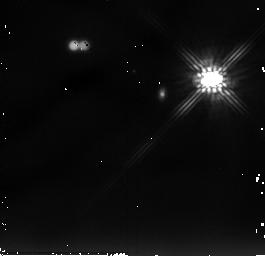
Target: LKHA263-C
Instrument: NICMOS/NIC2
Filter: F205W
Exposure: 13 min
Observation ID: n9f503010

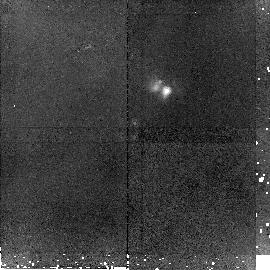
Target: CRBR2422.8-3423
Instrument: NICMOS/NIC2
Filter: F160W
Exposure: 45 min
Observation ID: n9f513010

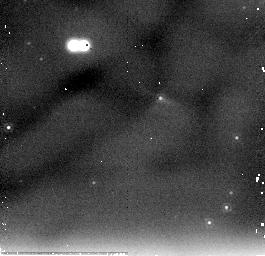
Target: L1014-IRS
Instrument: NICMOS/NIC2
Filter: F205W
Exposure: 13 min
Observation ID: n9f518020

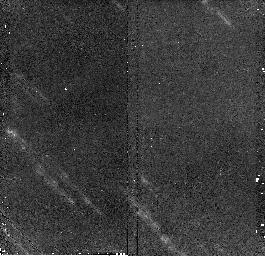
Target: 2MASSI1628137-243139
Instrument: NICMOS/NIC2
Filter: F160W
Exposure: 13 min
Observation ID: n9f515020

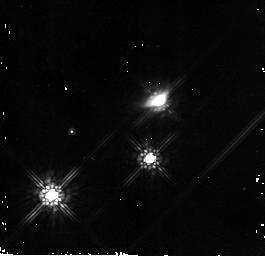
Target: 2MASSI05352157-0509389
Instrument: NICMOS/NIC2
Filter: F160W
Exposure: 13 min
Observation ID: n9f522020

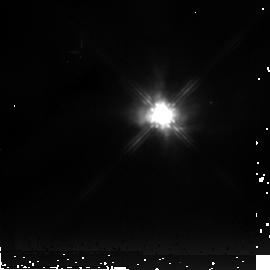
Target: V375-LAC
Instrument: NICMOS/NIC2
Filter: F205W
Exposure: 13 min
Observation ID: n9f501030

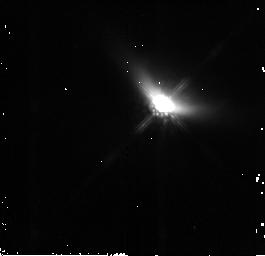
Target: IRAS04158+2805
Instrument: NICMOS/NIC2
Filter: F160W
Exposure: 13 min
Observation ID: n9f504020

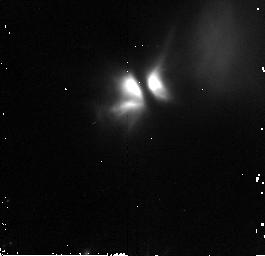
Target: L1439-045951+520444
Instrument: NICMOS/NIC2
Filter: F160W
Exposure: 13 min
Observation ID: n9f508020

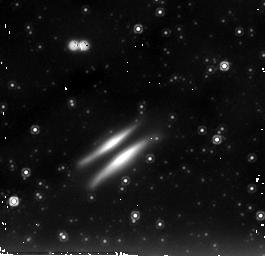
Target: IRAS18059-3211
Instrument: NICMOS/NIC2
Filter: F205W
Exposure: 13 min
Observation ID: n9f517030

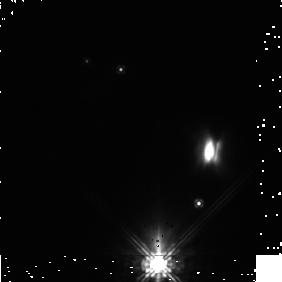
Target: PDS-144
Instrument: NICMOS/NIC1
Filter: F110W
Exposure: 19 min
Observation ID: n9f510010

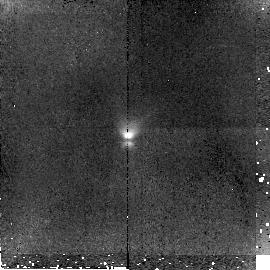
Target: OPH-E-MM3
Instrument: NICMOS/NIC2
Filter: F160W
Exposure: 45 min
Observation ID: n9f511010

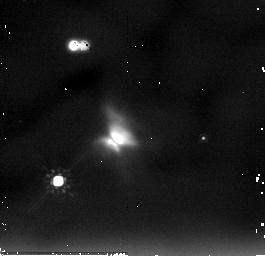
Target: 2MASSI20570655+7736559
Instrument: NICMOS/NIC2
Filter: F205W
Exposure: 13 min
Observation ID: n9f524030

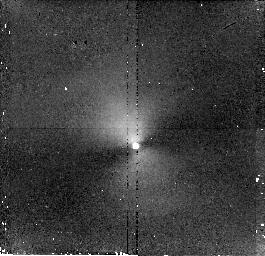
Target: 2MASSI03285129+3117397
Instrument: NICMOS/NIC2
Filter: F110W
Exposure: 17 min
Observation ID: n9f520010

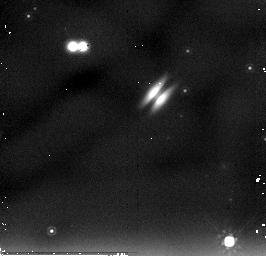
Target: 2MASSI1628137-243139-COPY
Instrument: NICMOS/NIC2
Filter: F205W
Exposure: 13 min
Observation ID: n9f565030

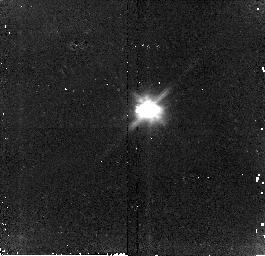
Target: IRAS04260+2642
Instrument: NICMOS/NIC2
Filter: F110W
Exposure: 13 min
Observation ID: n9f505010

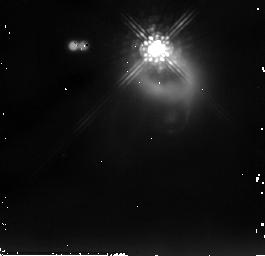
Target: IRAS04073+3800
Instrument: NICMOS/NIC2
Filter: F205W
Exposure: 9 min
Observation ID: n9f506030

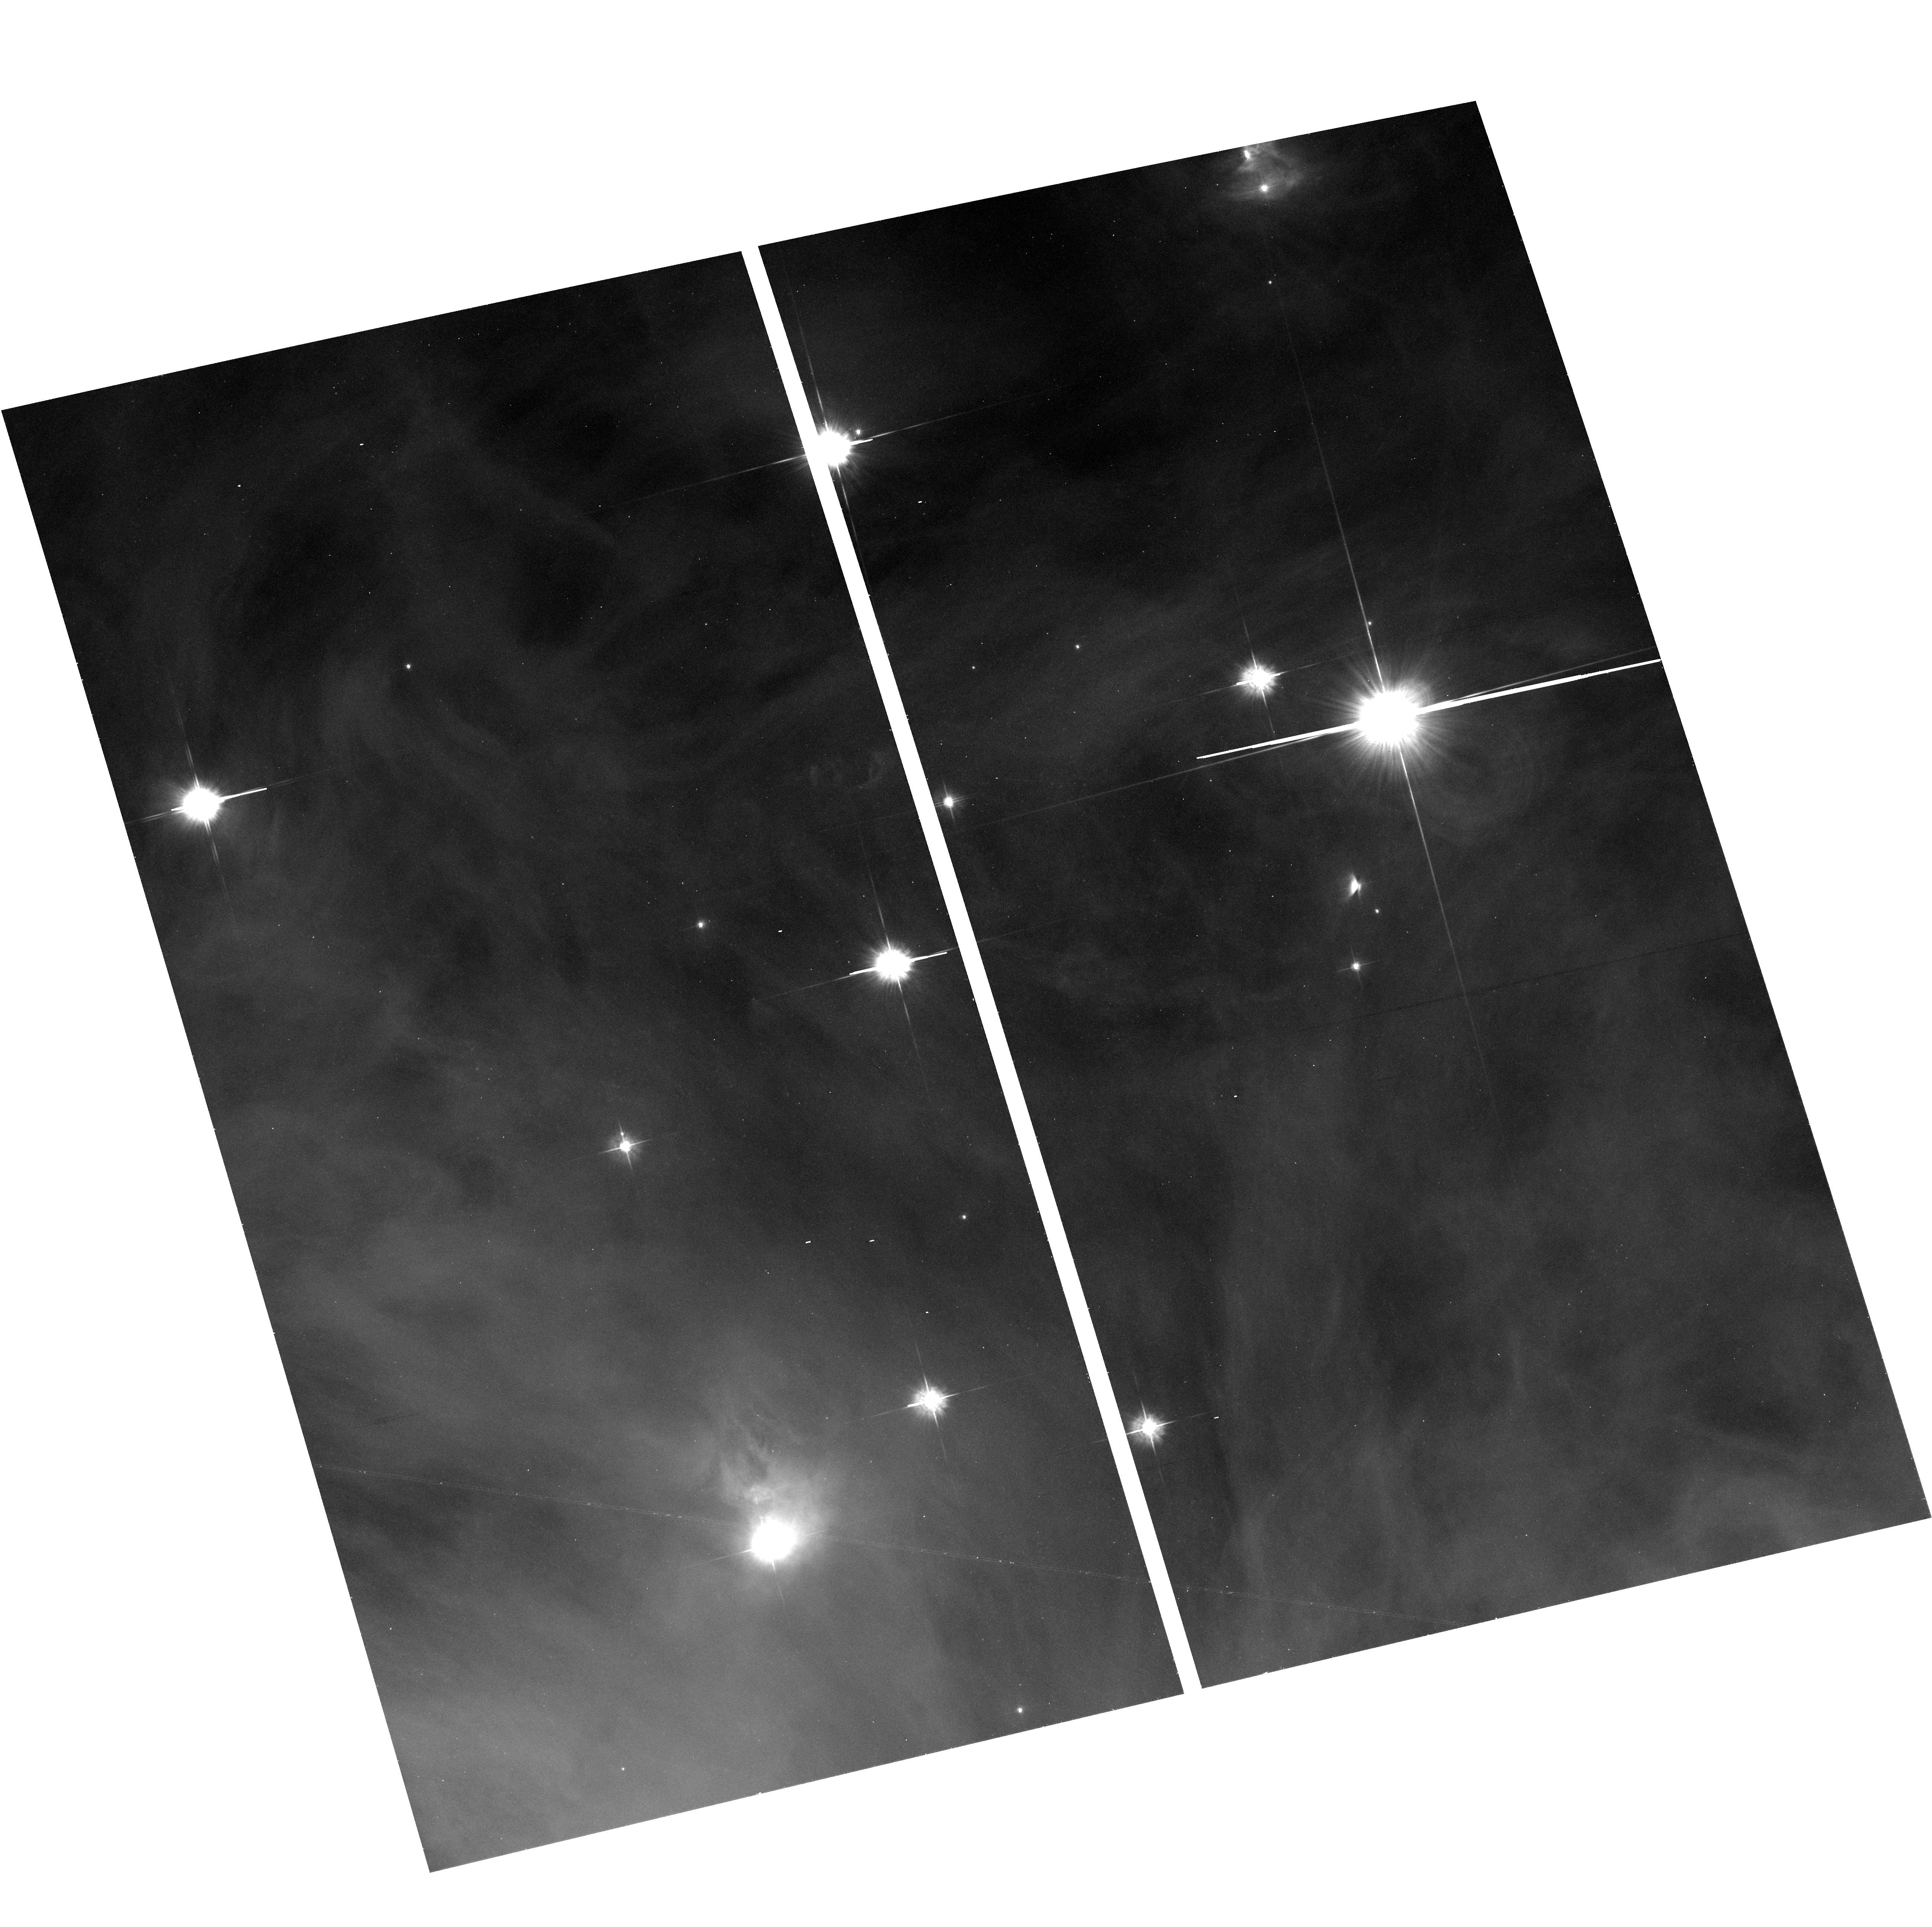
Target: 2MASSI05352157-0509389
Instrument: ACS/WFC
Filter: F555W
Exposure: 17 min
Observation ID: hst_10603_21_acs_wfc_f555w_j9f521

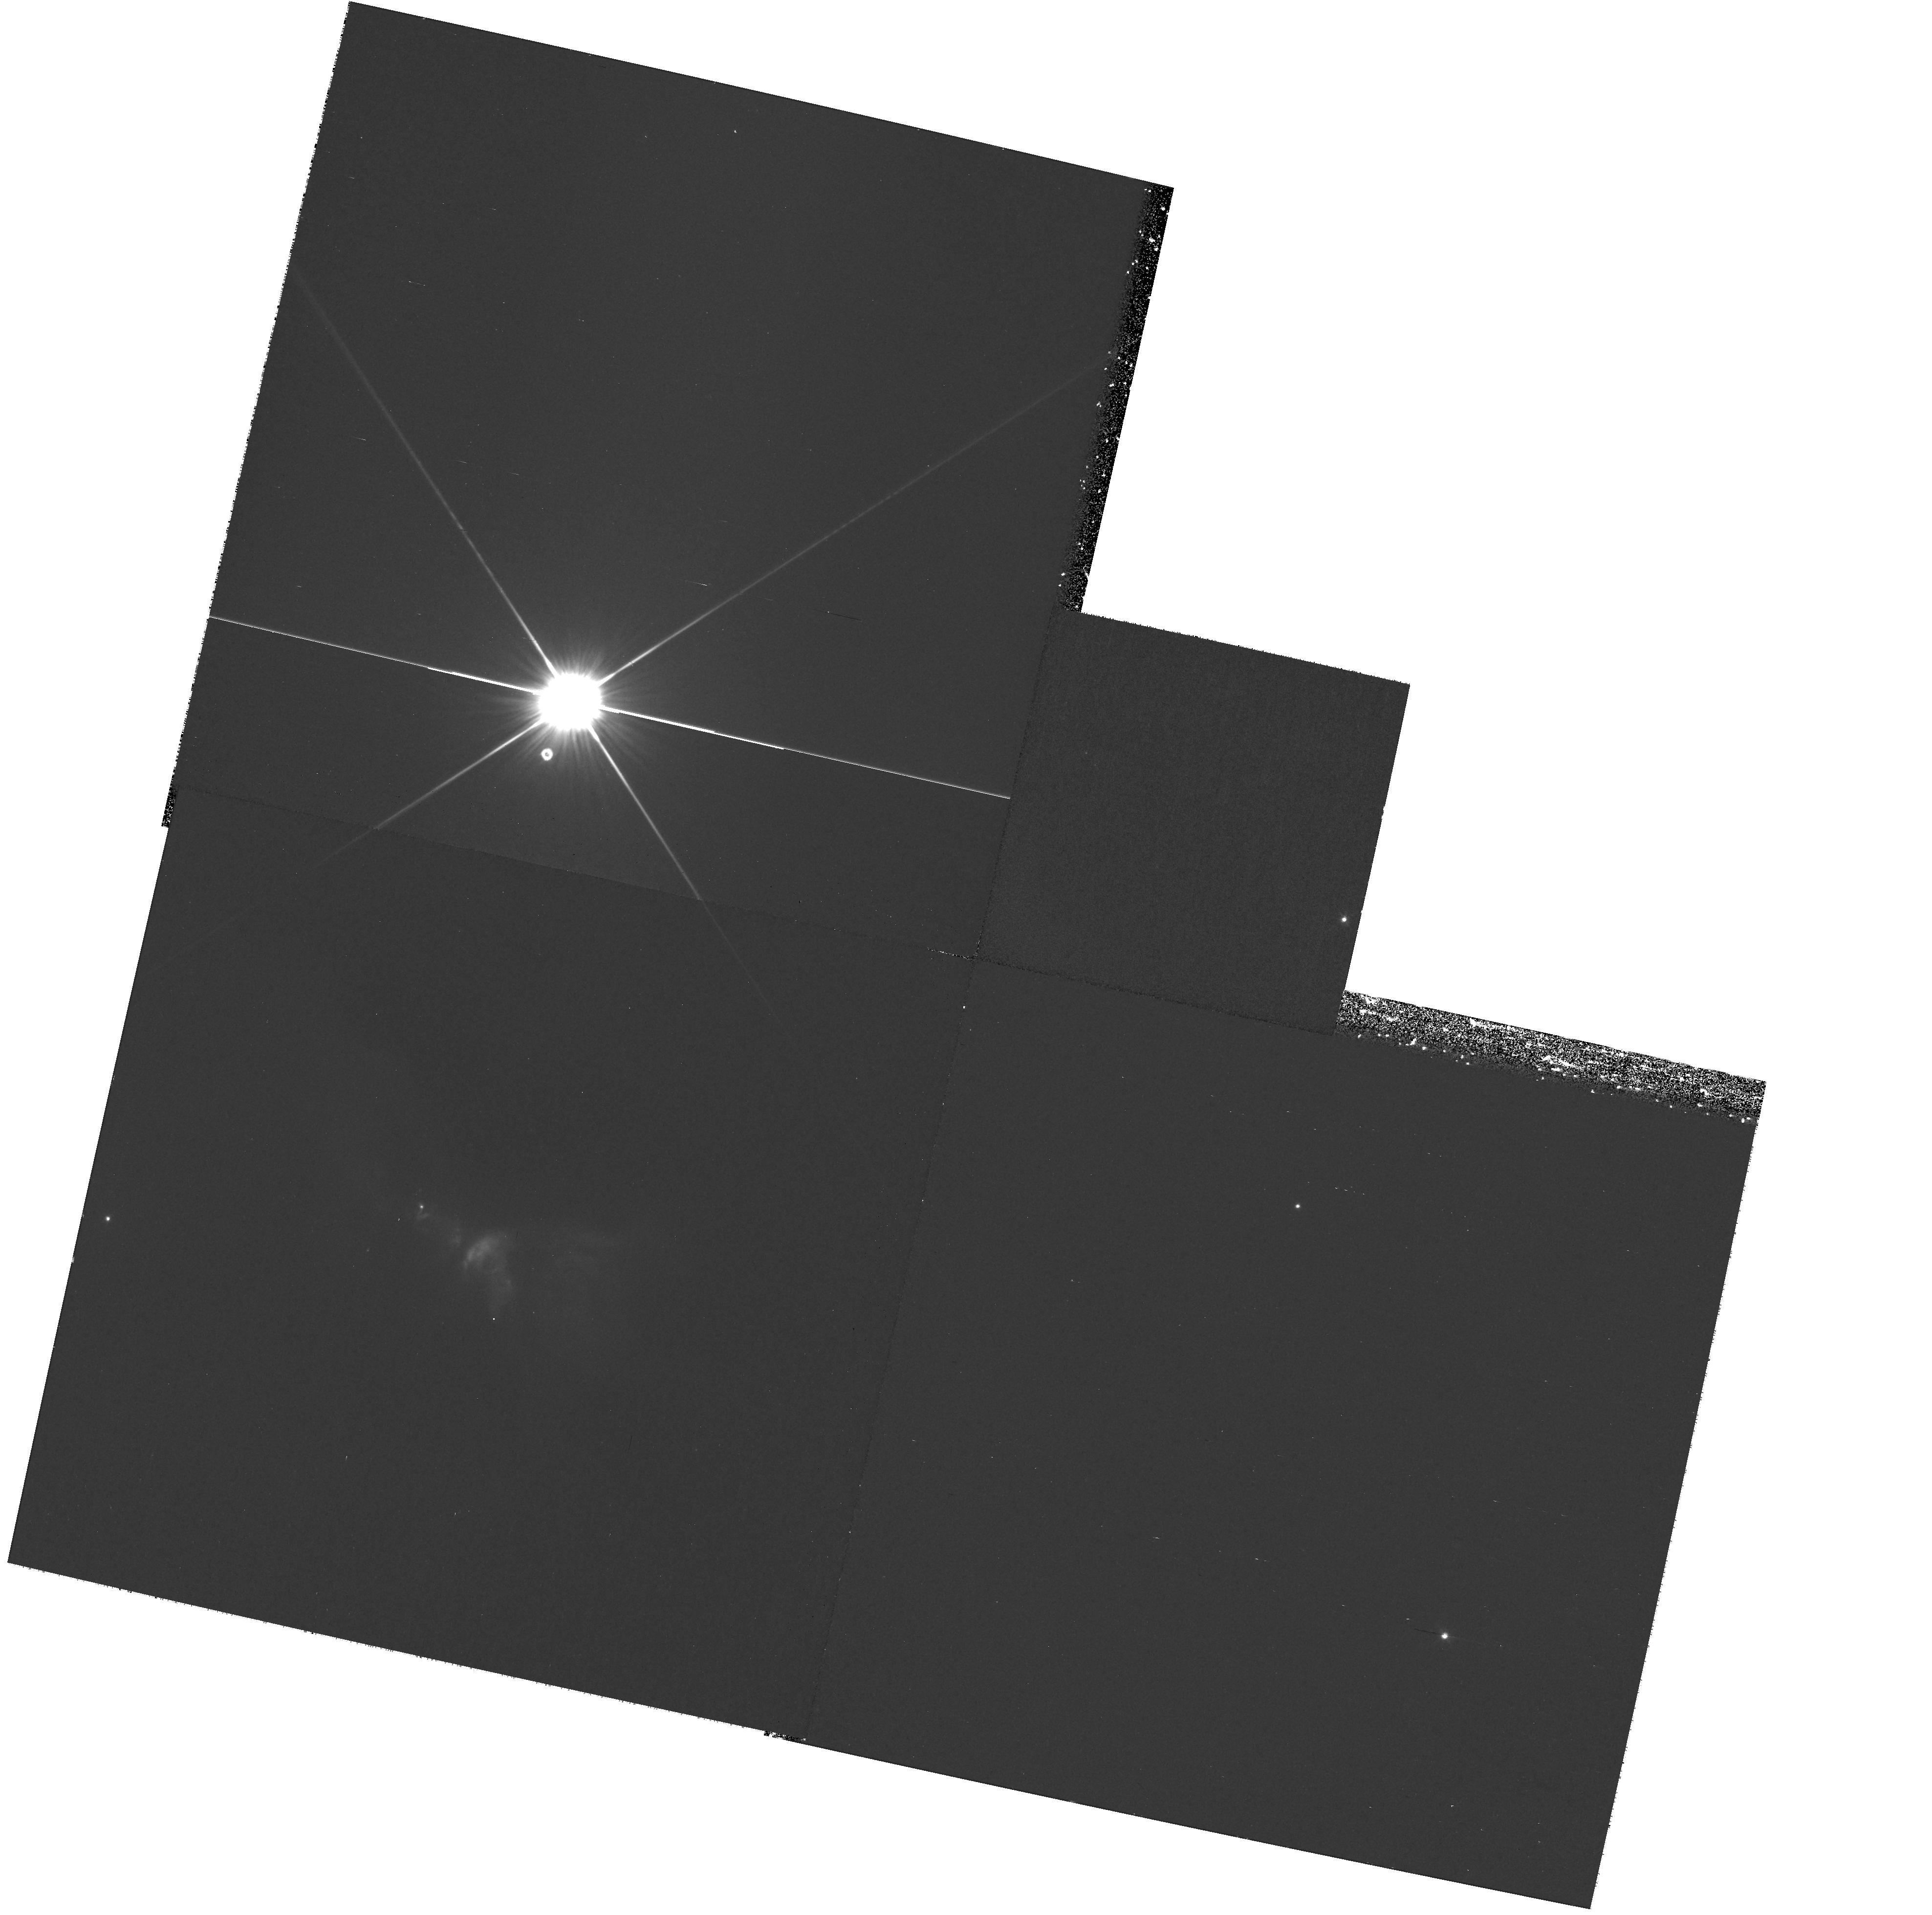
Target: 2MASSI20570655+7736559
Instrument: WFPC2/PC
Filter: F606W
Exposure: 35 min
Observation ID: hst_10603_83_wfpc2_pc_f606w_u9f583

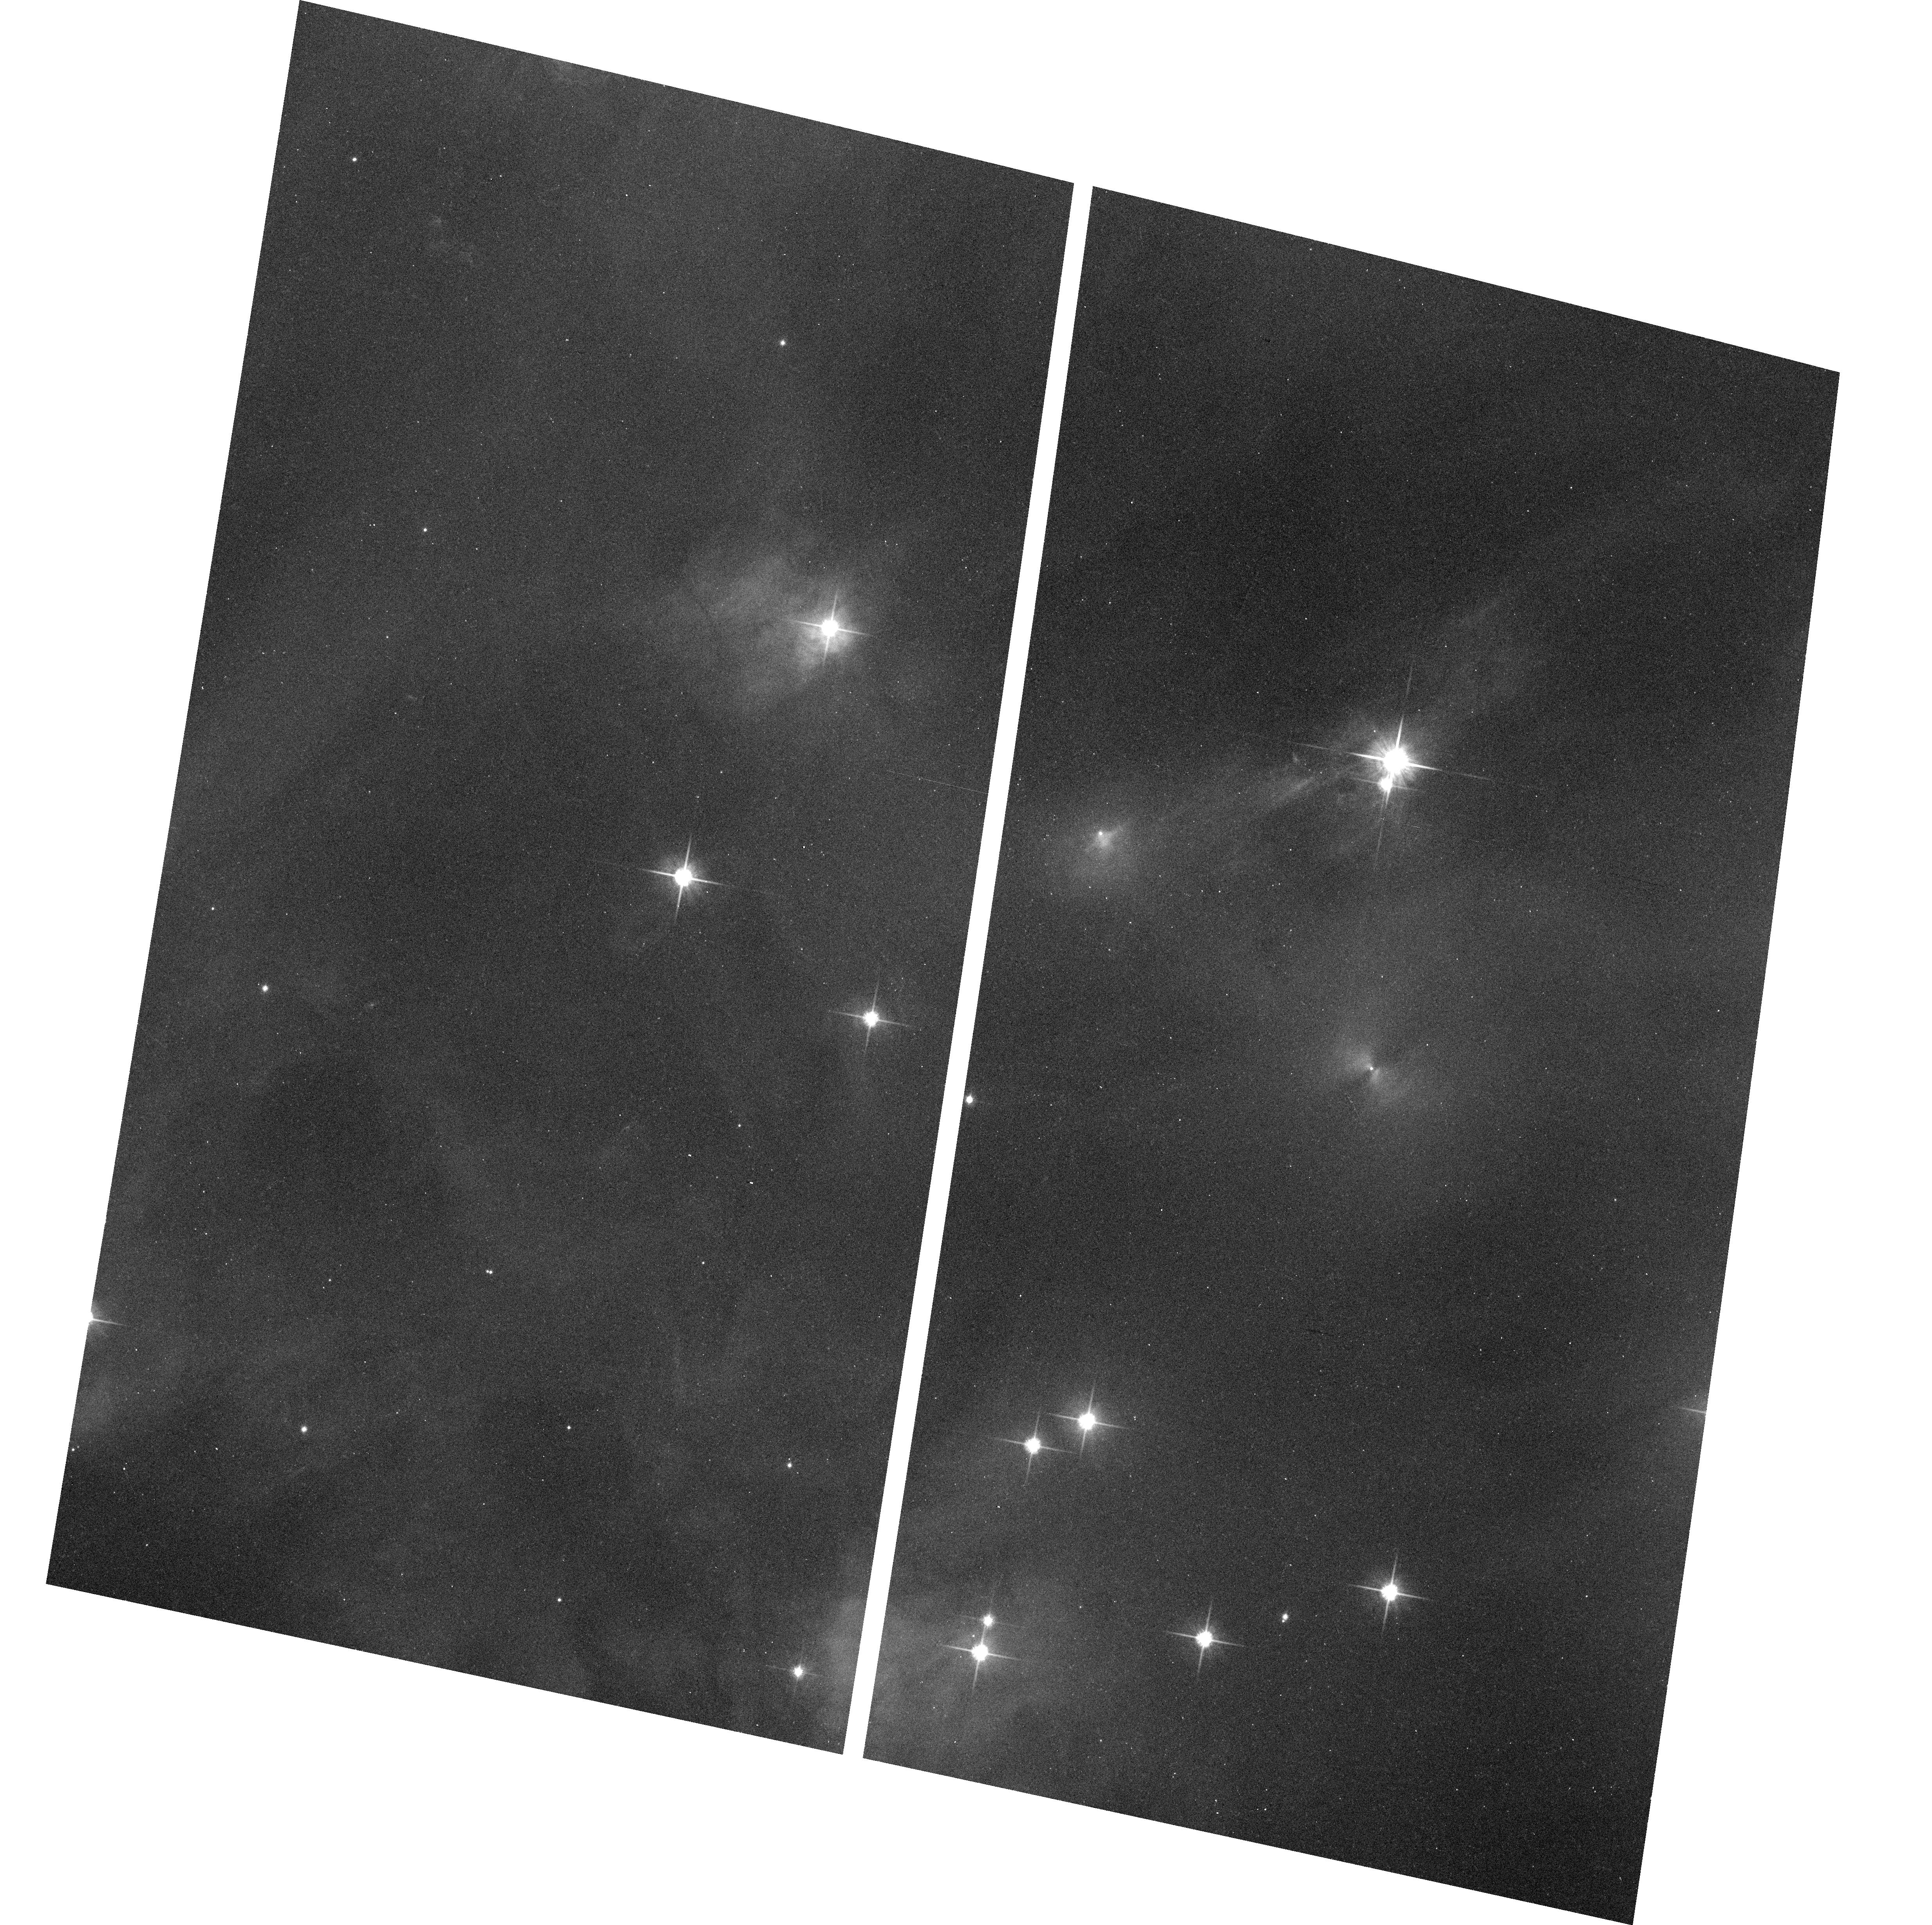
Target: 2MASSI03285129+3117397
Instrument: ACS/WFC
Filter: F814W
Exposure: 16 min
Observation ID: hst_10603_19_acs_wfc_f814w_j9f519

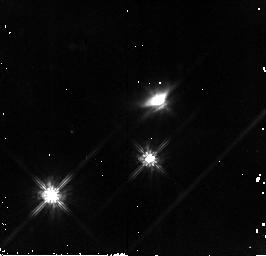
Target: 2MASSI05352157-0509389
Instrument: NICMOS/NIC2
Filter: F110W
Exposure: 17 min
Observation ID: n9f522010

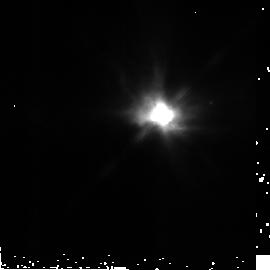
Target: V375-LAC
Instrument: NICMOS/NIC2
Filter: F160W
Exposure: 13 min
Observation ID: n9f501020

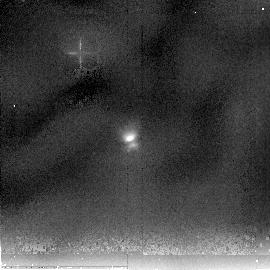
Target: OPH-E-MM3
Instrument: NICMOS/NIC2
Filter: F205W
Exposure: 43 min
Observation ID: n9f512010

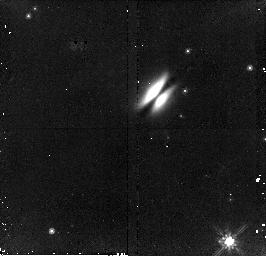
Target: 2MASSI1628137-243139-COPY
Instrument: NICMOS/NIC2
Filter: F110W
Exposure: 17 min
Observation ID: n9f565010

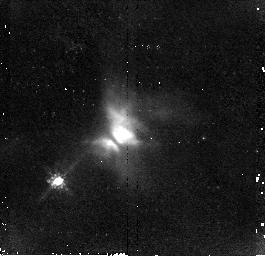
Target: 2MASSI20570655+7736559
Instrument: NICMOS/NIC2
Filter: F110W
Exposure: 17 min
Observation ID: n9f524010

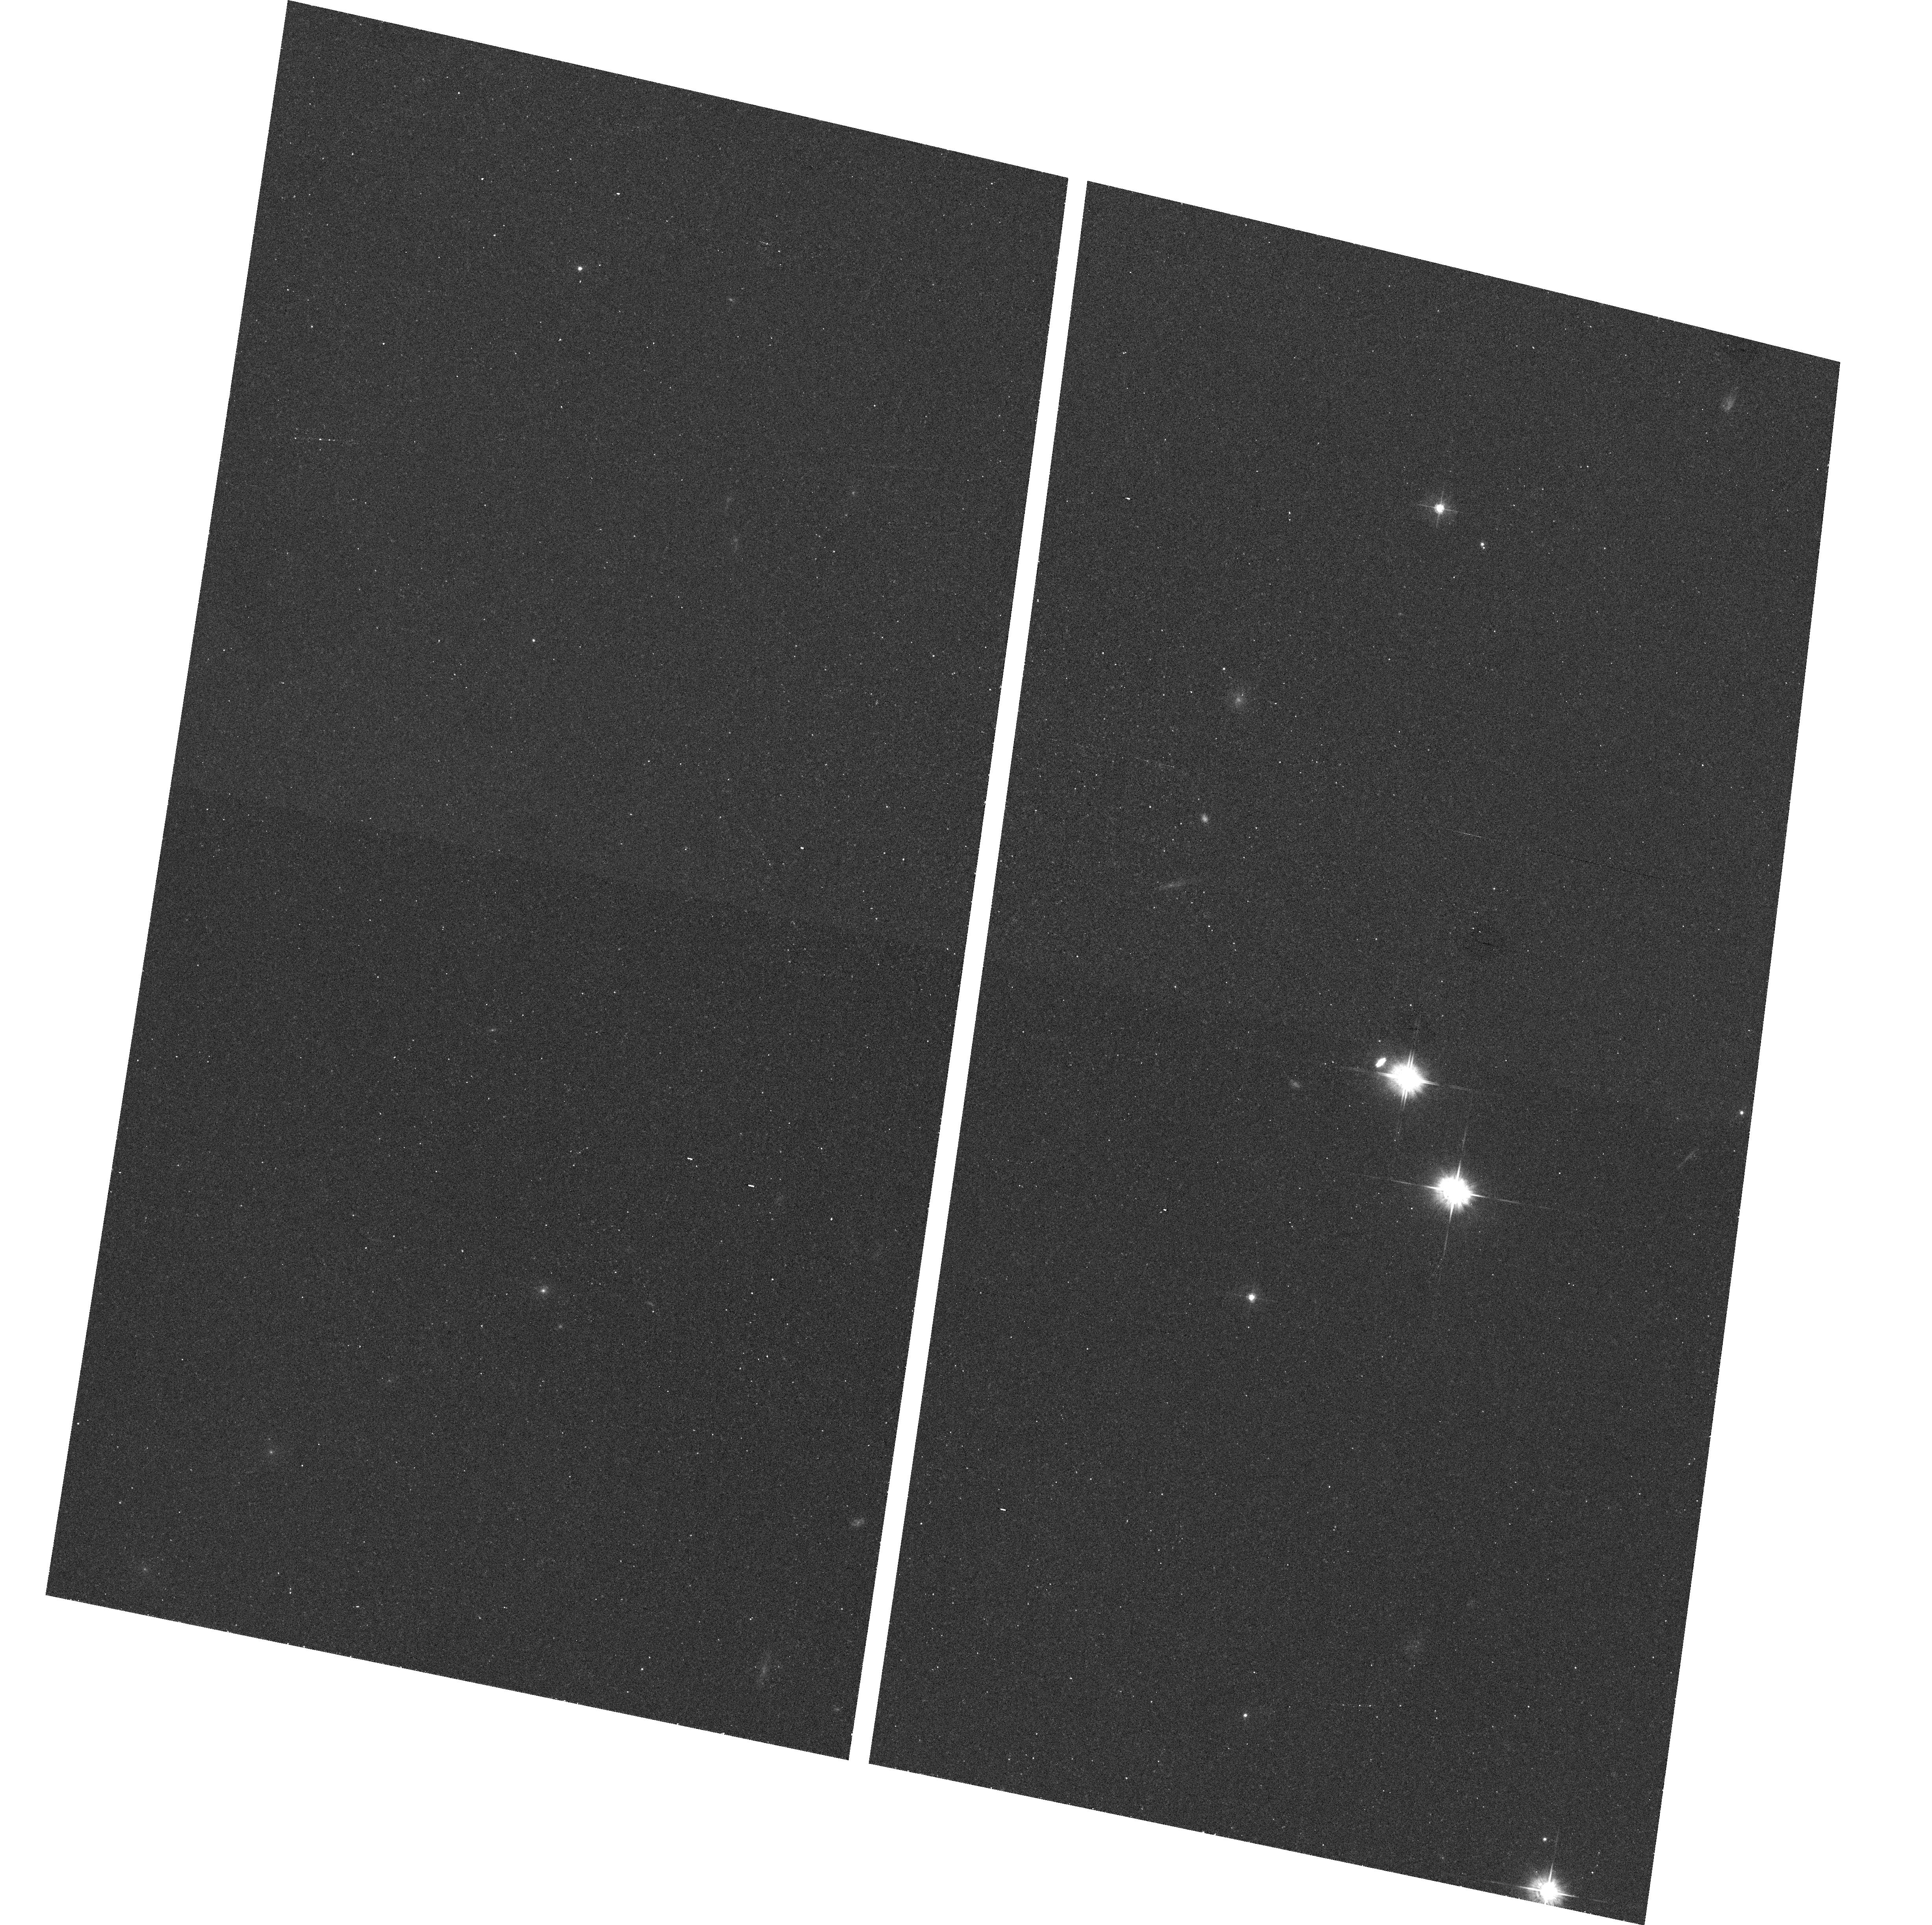
Target: LKHA263-C
Instrument: ACS/WFC
Filter: F555W
Exposure: 19 min
Observation ID: hst_10603_02_acs_wfc_f555w_j9f502

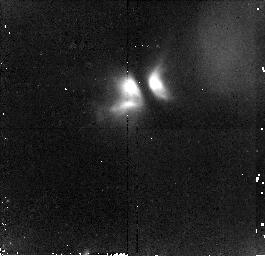
Target: L1439-045951+520444
Instrument: NICMOS/NIC2
Filter: F110W
Exposure: 17 min
Observation ID: n9f508010

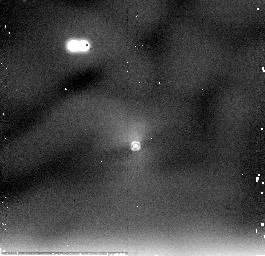
Target: 2MASSI03285129+3117397
Instrument: NICMOS/NIC2
Filter: F205W
Exposure: 13 min
Observation ID: n9f520030

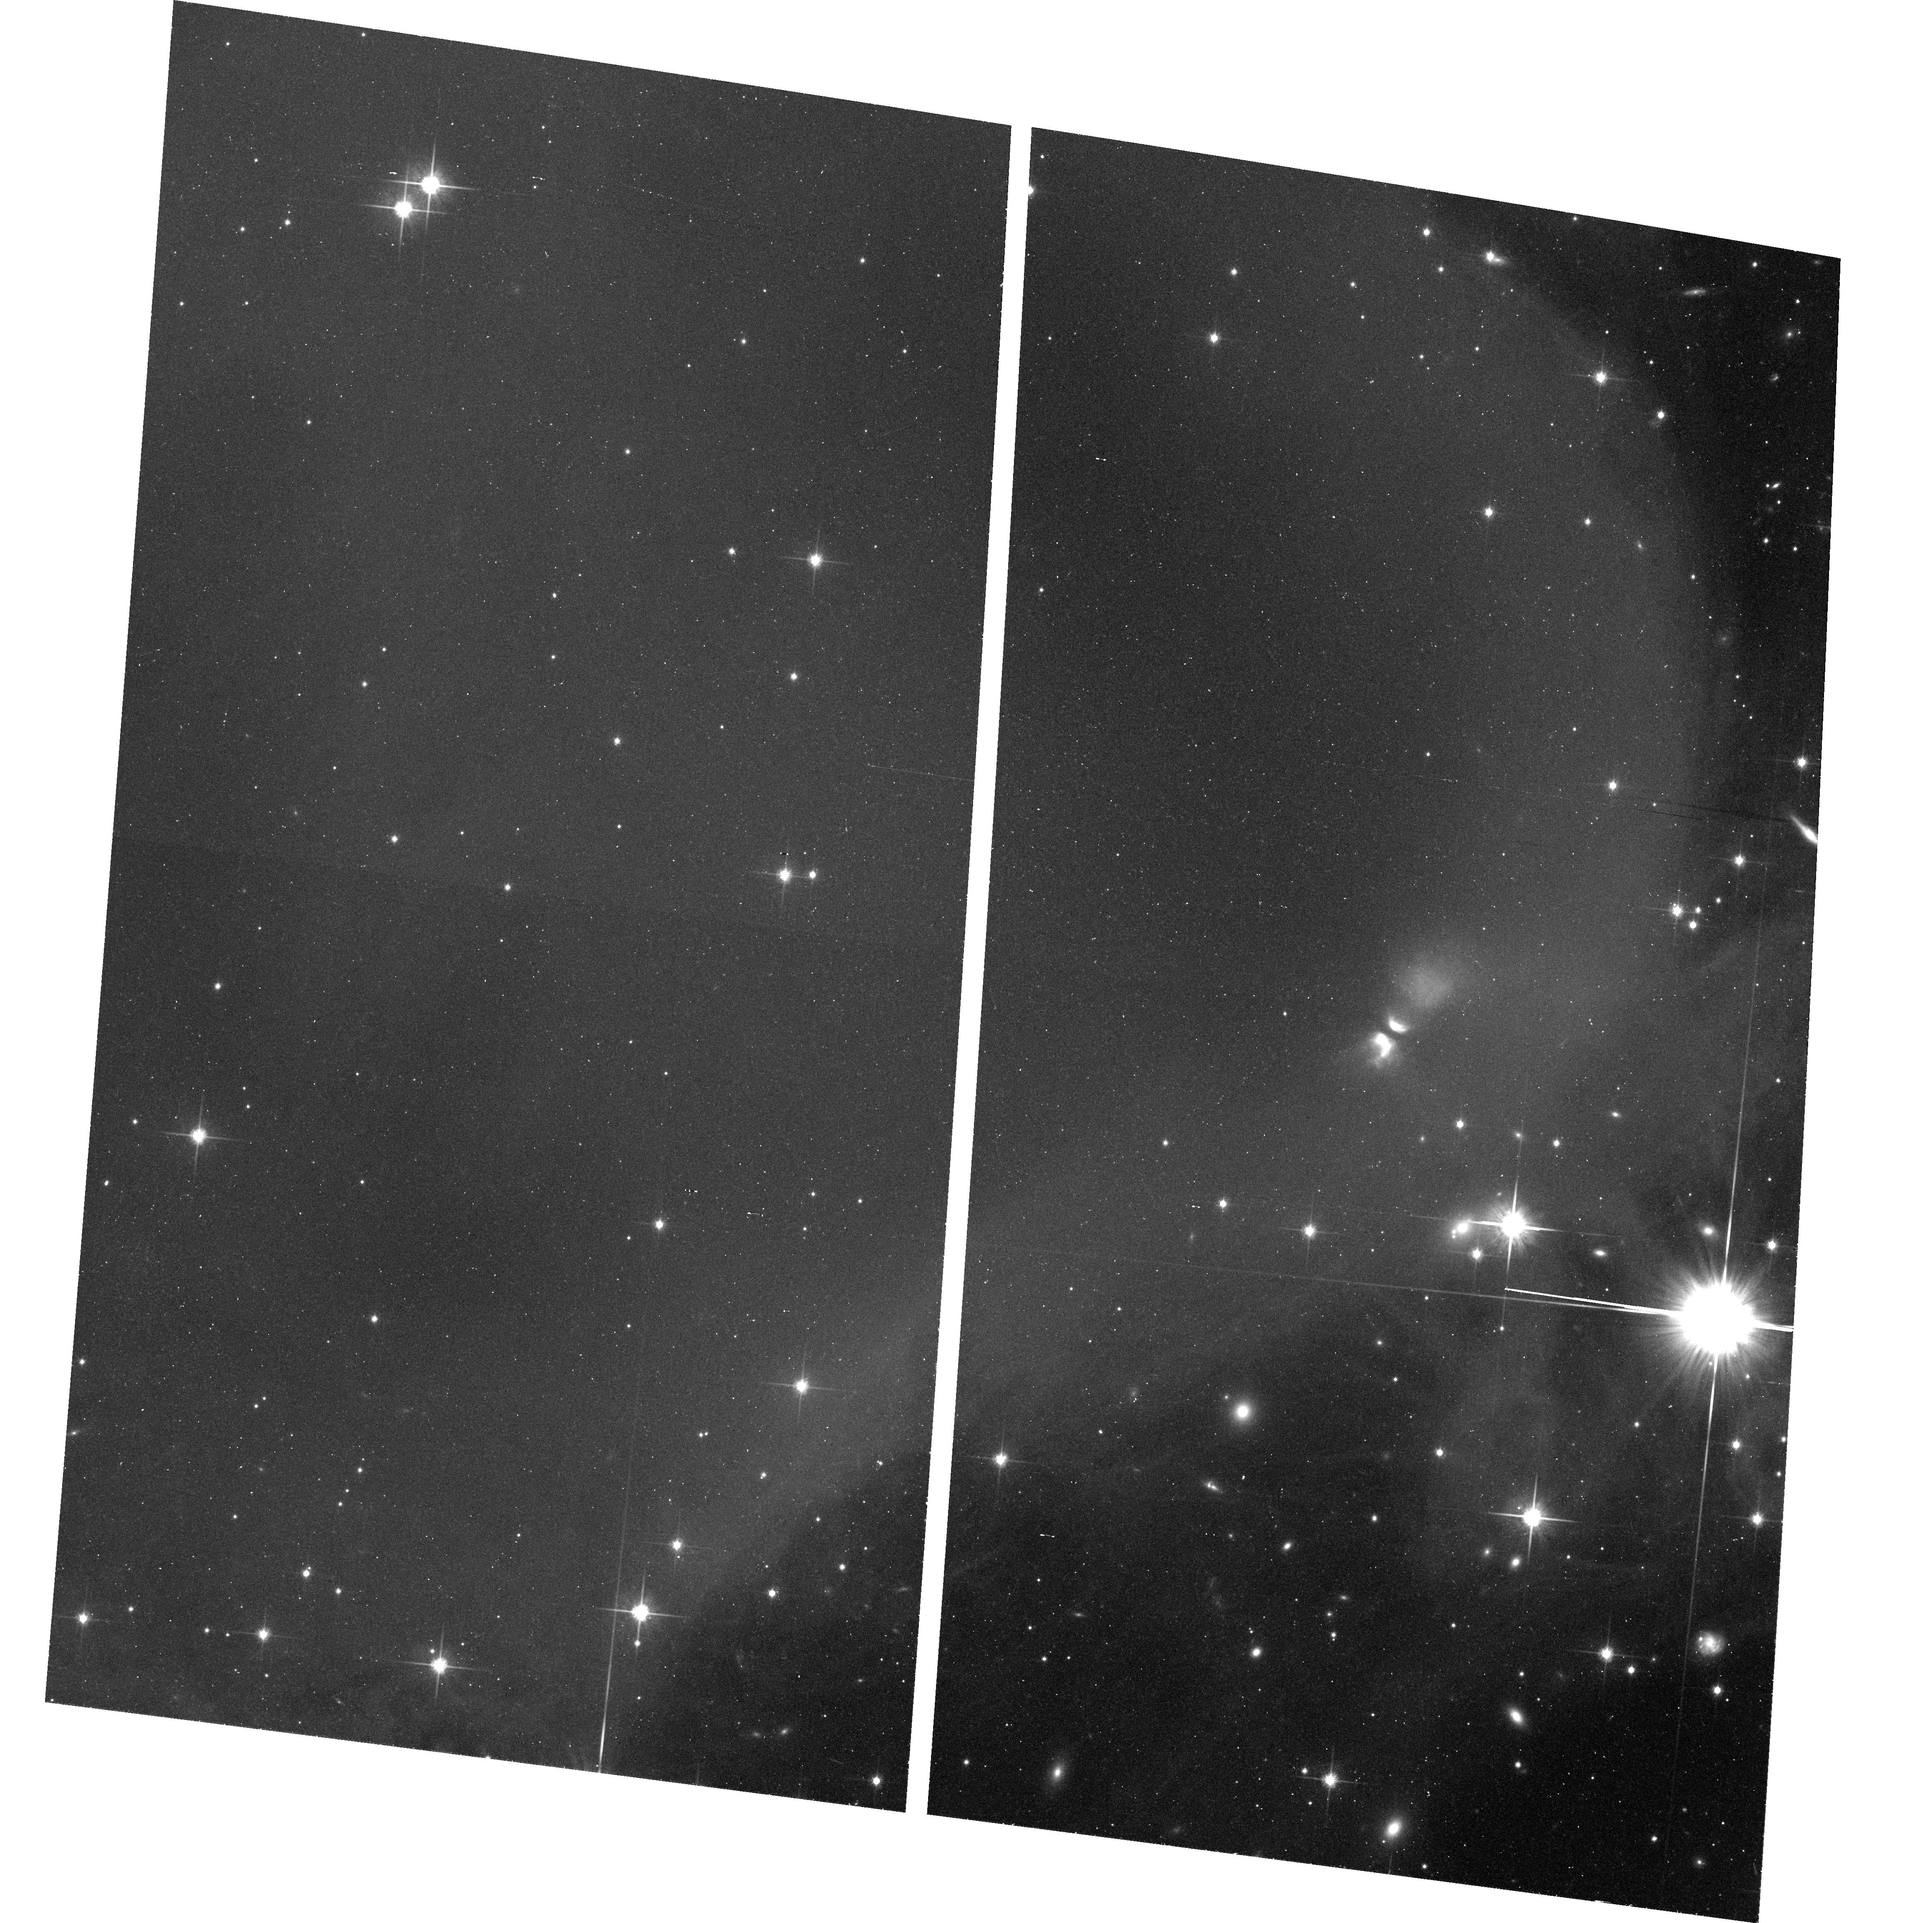
Target: L1439-045951+520444
Instrument: ACS/WFC
Filter: F814W
Exposure: 42 min
Observation ID: hst_10603_07_acs_wfc_f814w_j9f507

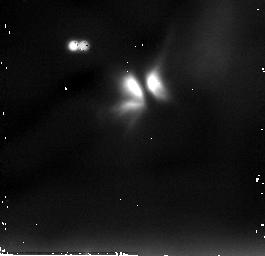
Target: L1439-045951+520444
Instrument: NICMOS/NIC2
Filter: F205W
Exposure: 13 min
Observation ID: n9f508030

Multiwavelength Imaging of Edge-on Protoplanetary Disks: Quantifying the Growth of Circumstellar Dust (PI: Padgett, Deborah)

Young, edge-on circumstellar disks are uniquely valuable laboratories for the study of planet formation. In these objects, the central star is occulted from direct view, significant PSF artifacts are absent, and the disk is clearly seen as a central dust lane flanked by faint disk reflected light. The detailed morphology of these nebulae and its variation with wavelength provide crucial information on the disk internal structure and the properties of its constituent dust grains. A key observable is the slope defining the wavelength dependence of the dust scattering opacity, which becomes shallower when grain growth has taken place; multiwavelength resolved disk images are the key dataset enabling such measurements. Recent analyses of three different edge-on disks have revealed a diversity in their dust properties that is indicative of different degrees of dust grain evolution having taken place in each system. This characterization of disk grain growth, when applied comparatively to a larger sample of these objects, would enable the construction of an evolutionary sequence of young disks at successive stages on the road to planet formation. In pursuit of this goal, we have identified a sample of 15 edge-on disks previously discovered by HST or groundbased telescopes, but for which high fidelity, high spatial resolution images do not yet exist in both the optical and near-infrared. We propose broad-band multicolor imaging with NICMOS of all these targets, and ACS imaging of nine of these targets In combination with existing data, the proposed images will form a complete database of high resolution optical/near-IR images for these 15 disk systems. Scattered light modeling will be used to derive the disk structure and dust properties, yielding results that will be of fundamental importance for our understanding of grain properties during protoplanetary disk evolution.